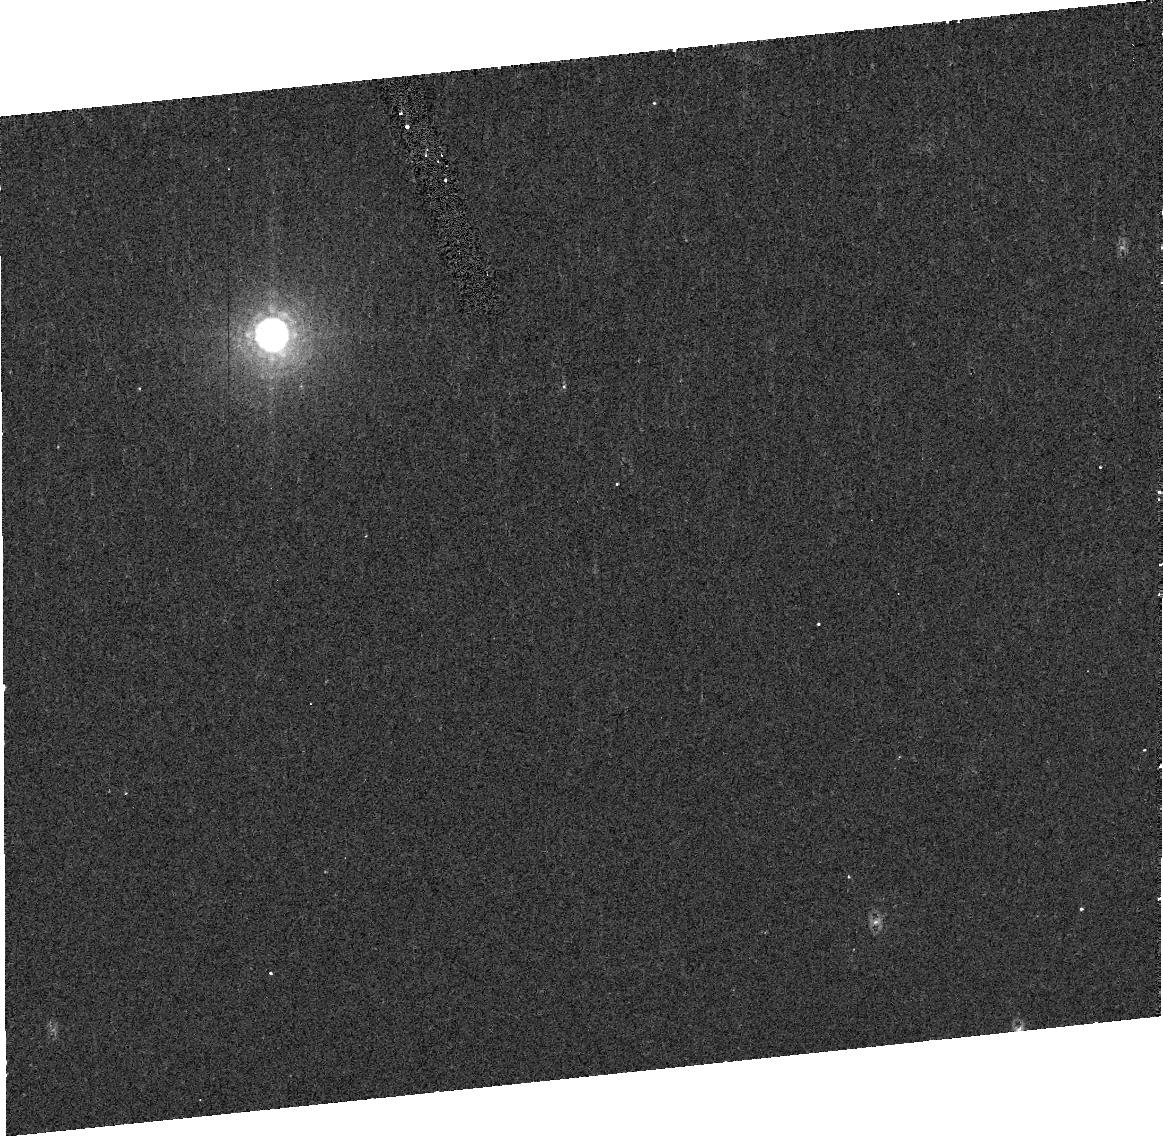
Target: TRITONV1
Instrument: ACS/HRC
Filter: F892N
Exposure: 8 min
Observation ID: j96z01070

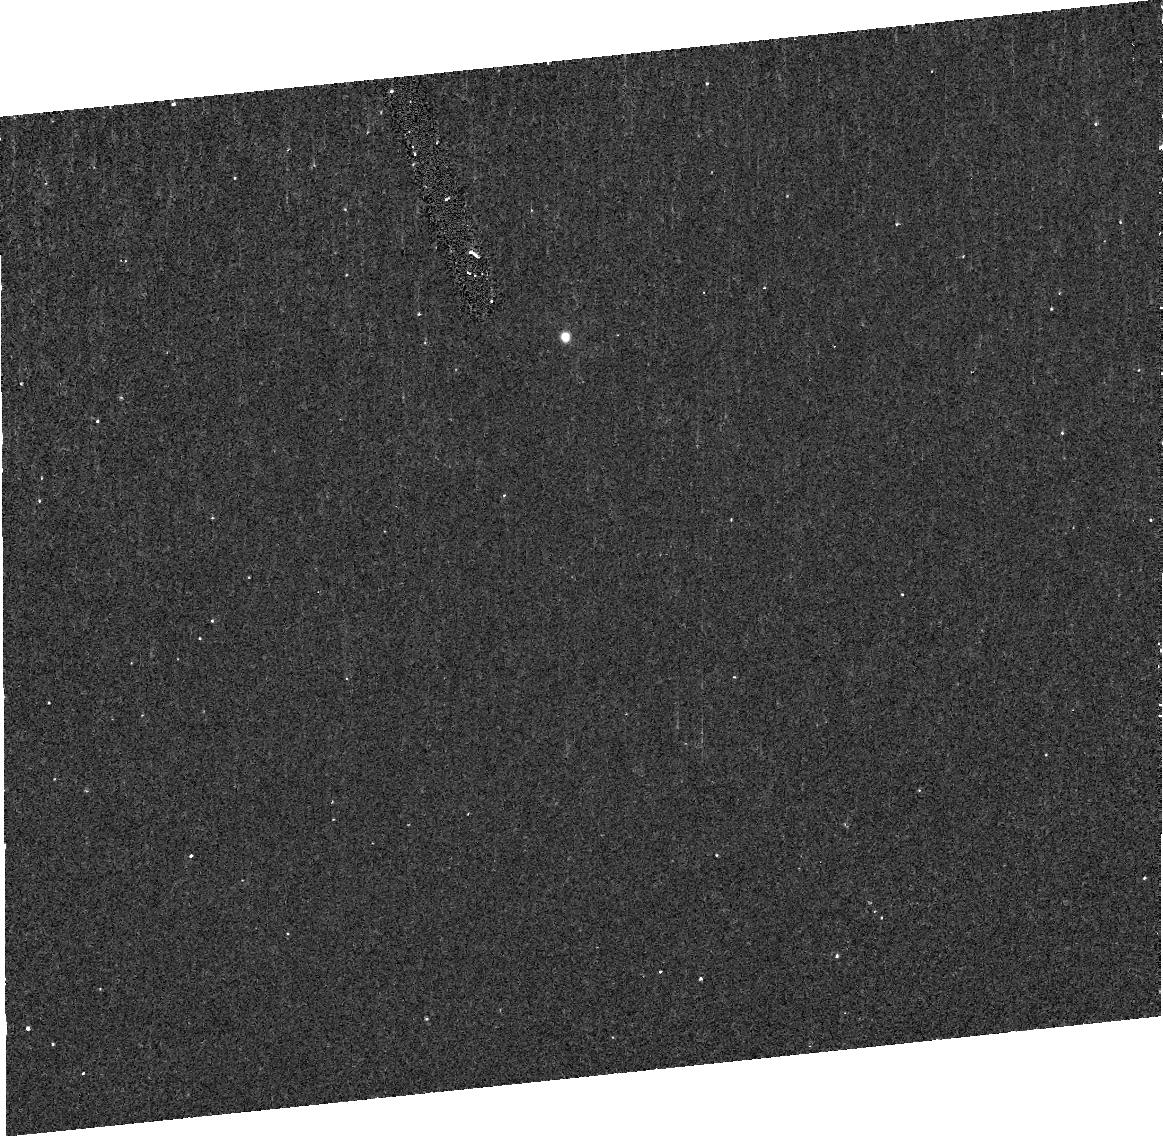
Target: TRITONV6
Instrument: ACS/HRC
Filter: F220W
Exposure: 10 min
Observation ID: j96z06080

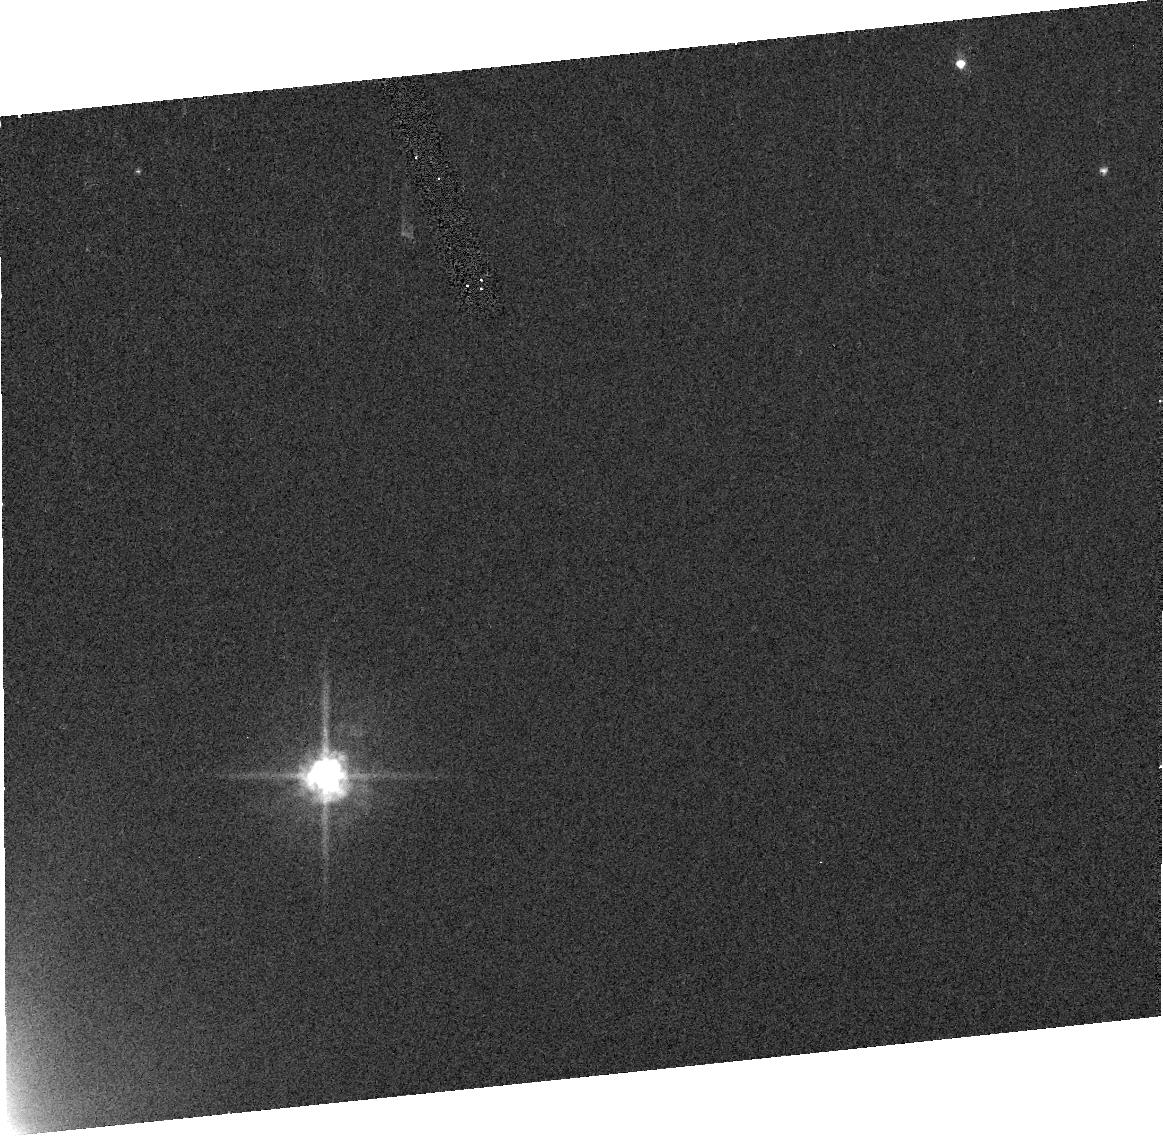
Target: TRITONV2
Instrument: ACS/HRC
Filter: F555W
Exposure: 1 min
Observation ID: j96z02010

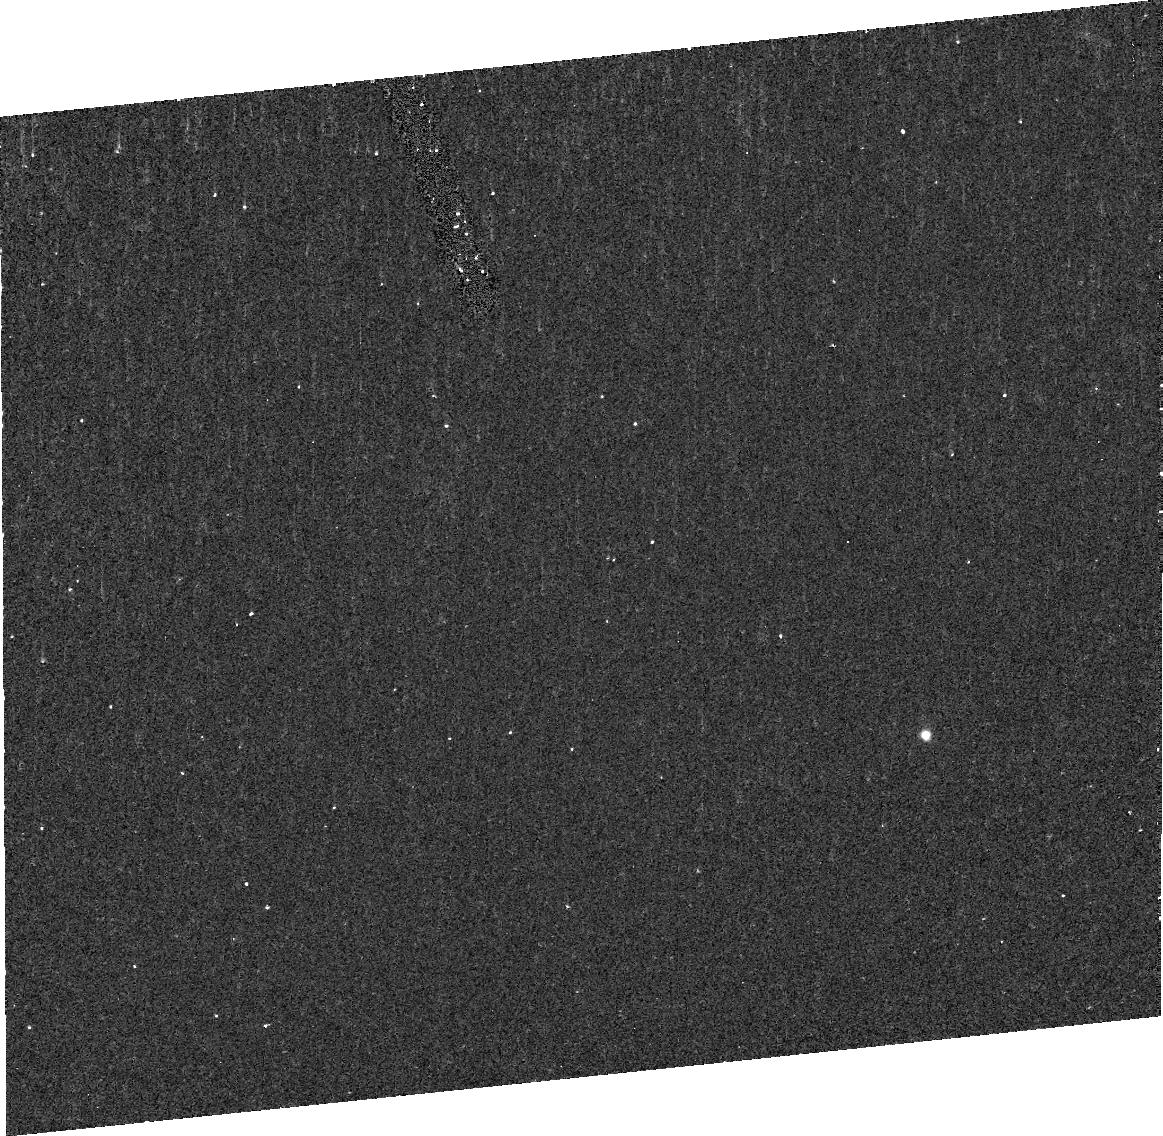
Target: TRITONV4
Instrument: ACS/HRC
Filter: F220W
Exposure: 10 min
Observation ID: j96z04080

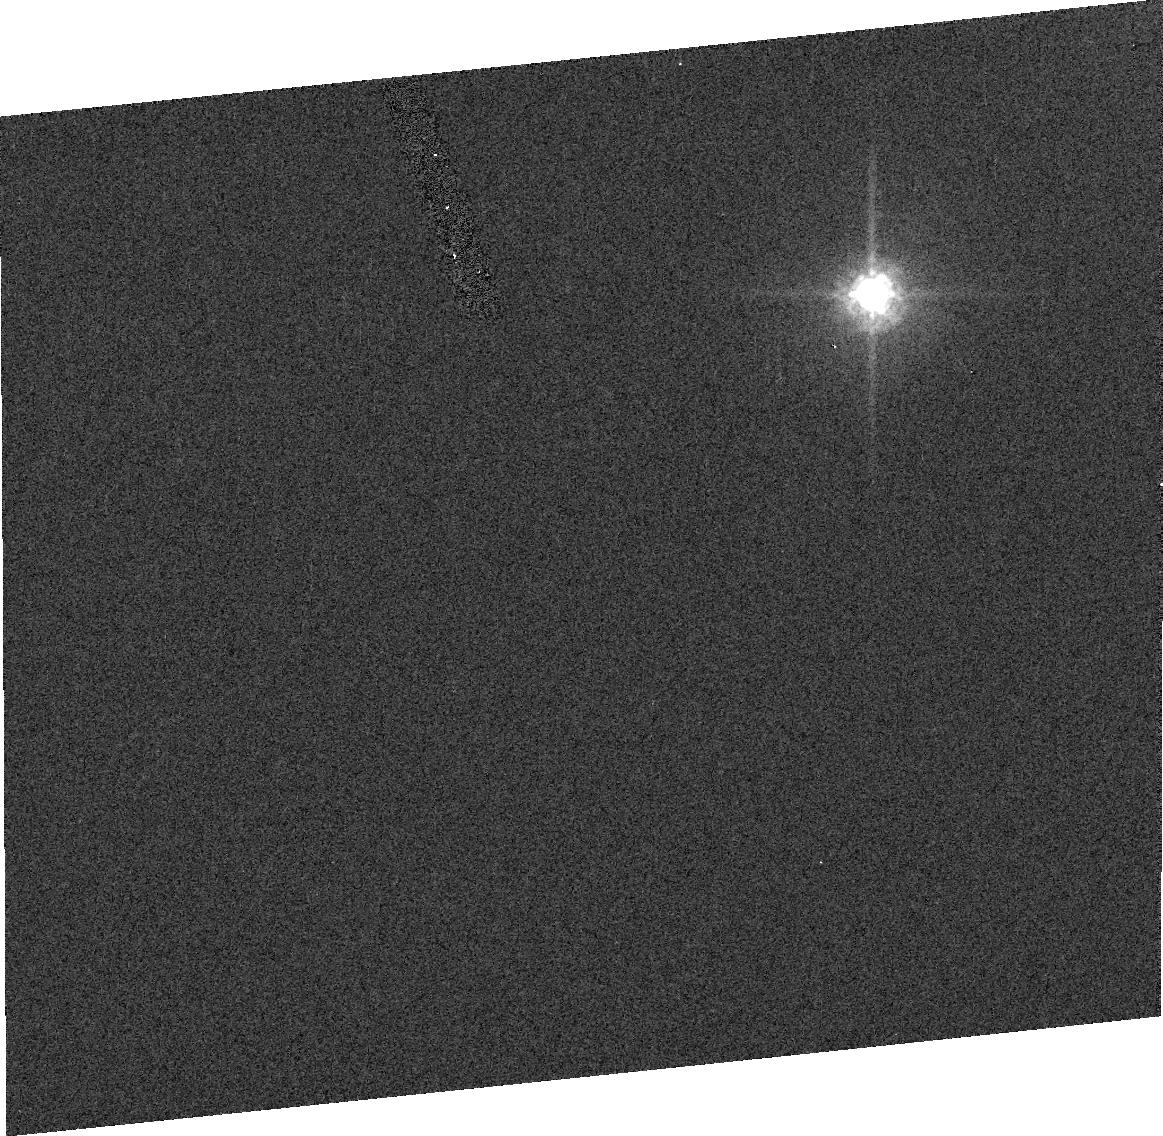
Target: TRITONV5
Instrument: ACS/HRC
Filter: F775W
Exposure: 1 min
Observation ID: j96z05030

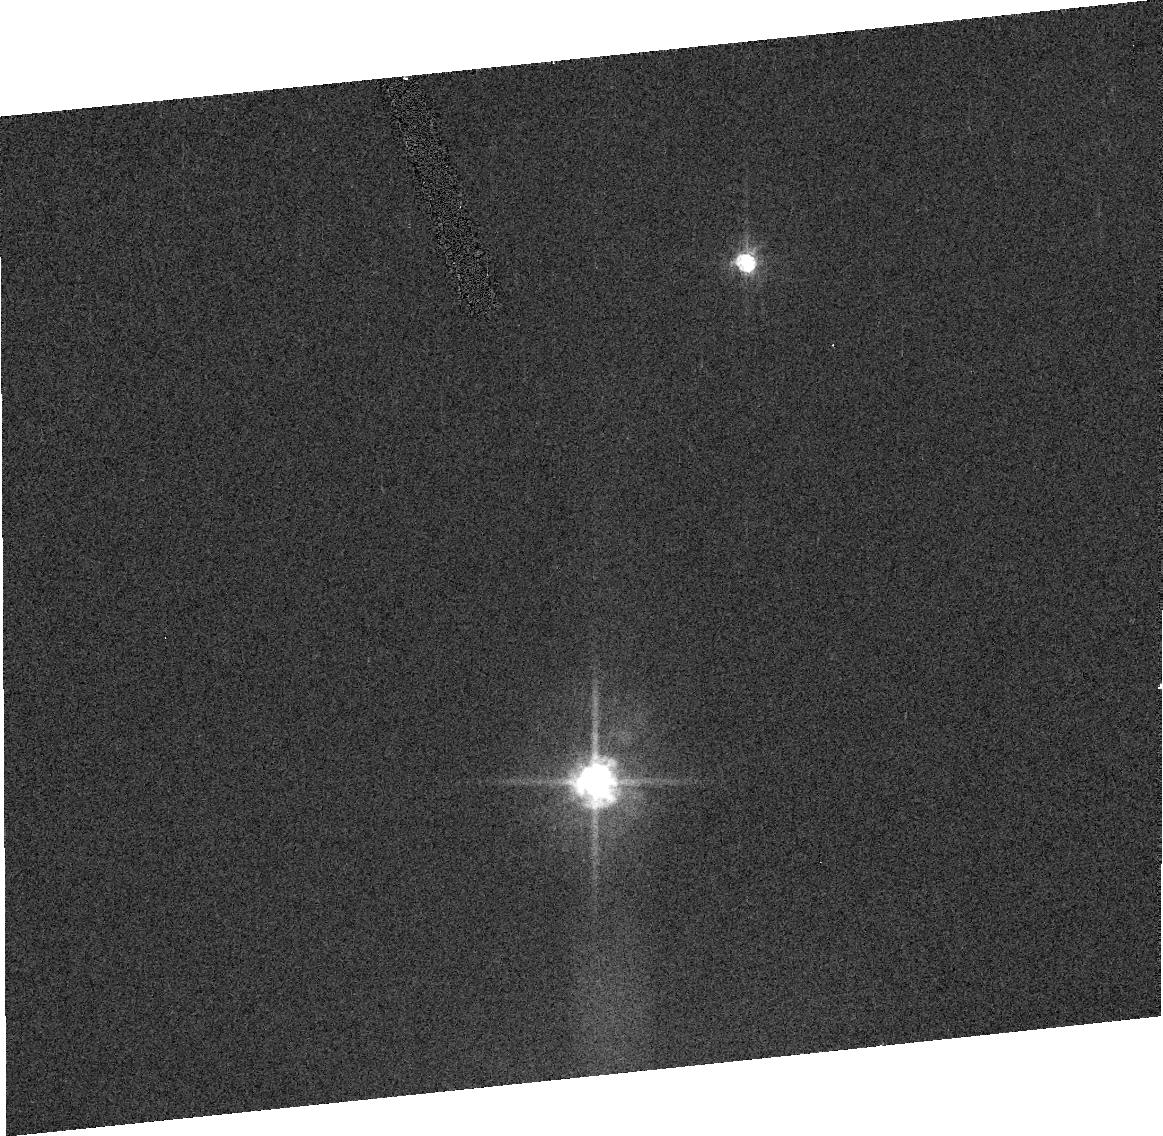
Target: TRITONV3
Instrument: ACS/HRC
Filter: F555W
Exposure: 1 min
Observation ID: j96z03020

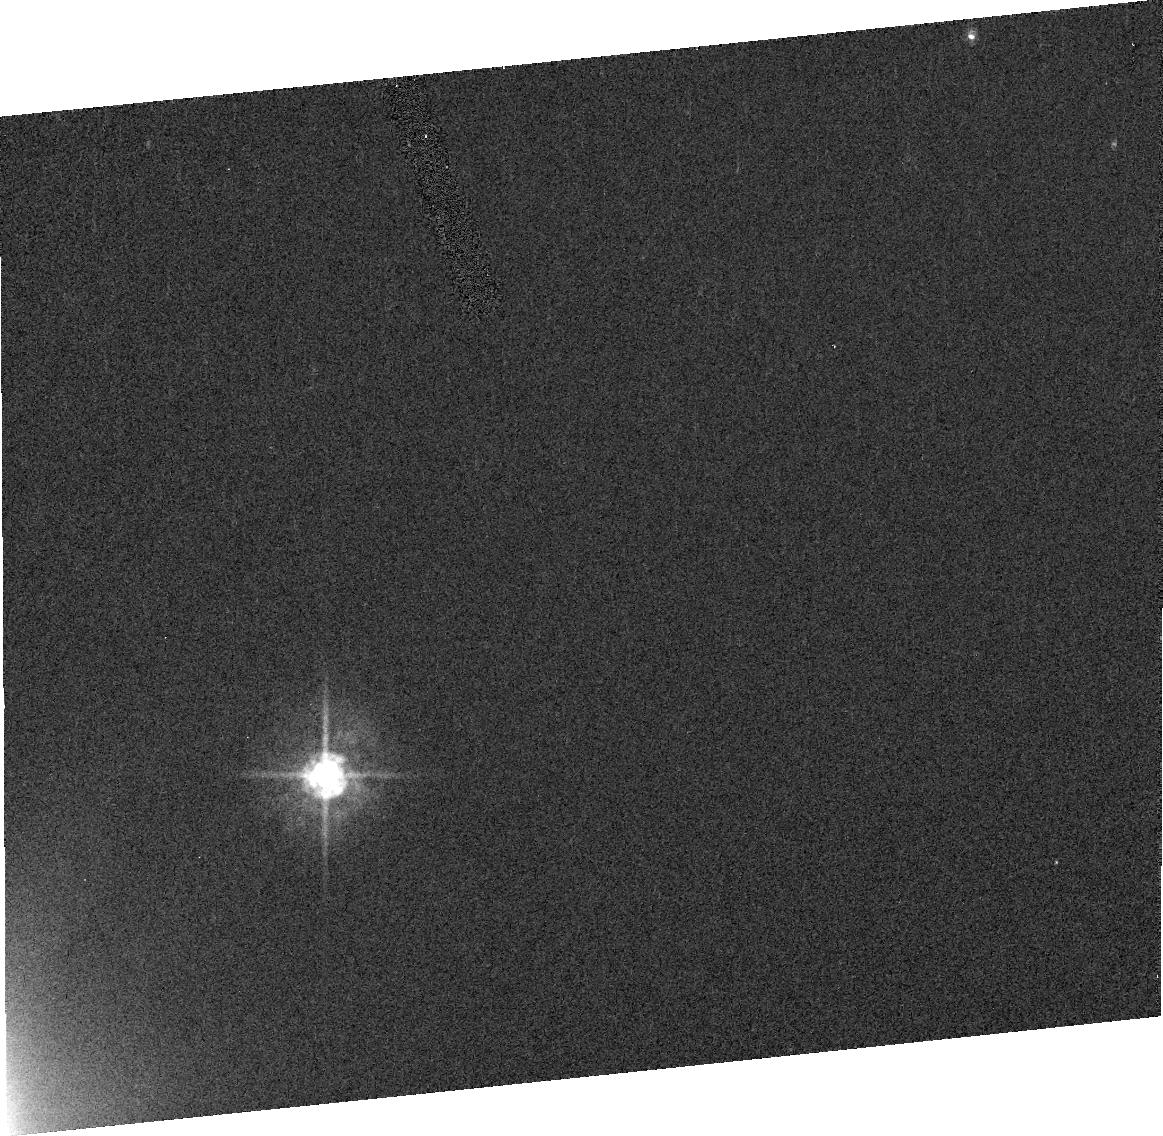
Target: TRITONV2
Instrument: ACS/HRC
Filter: F435W
Exposure: 2 min
Observation ID: j96z02060

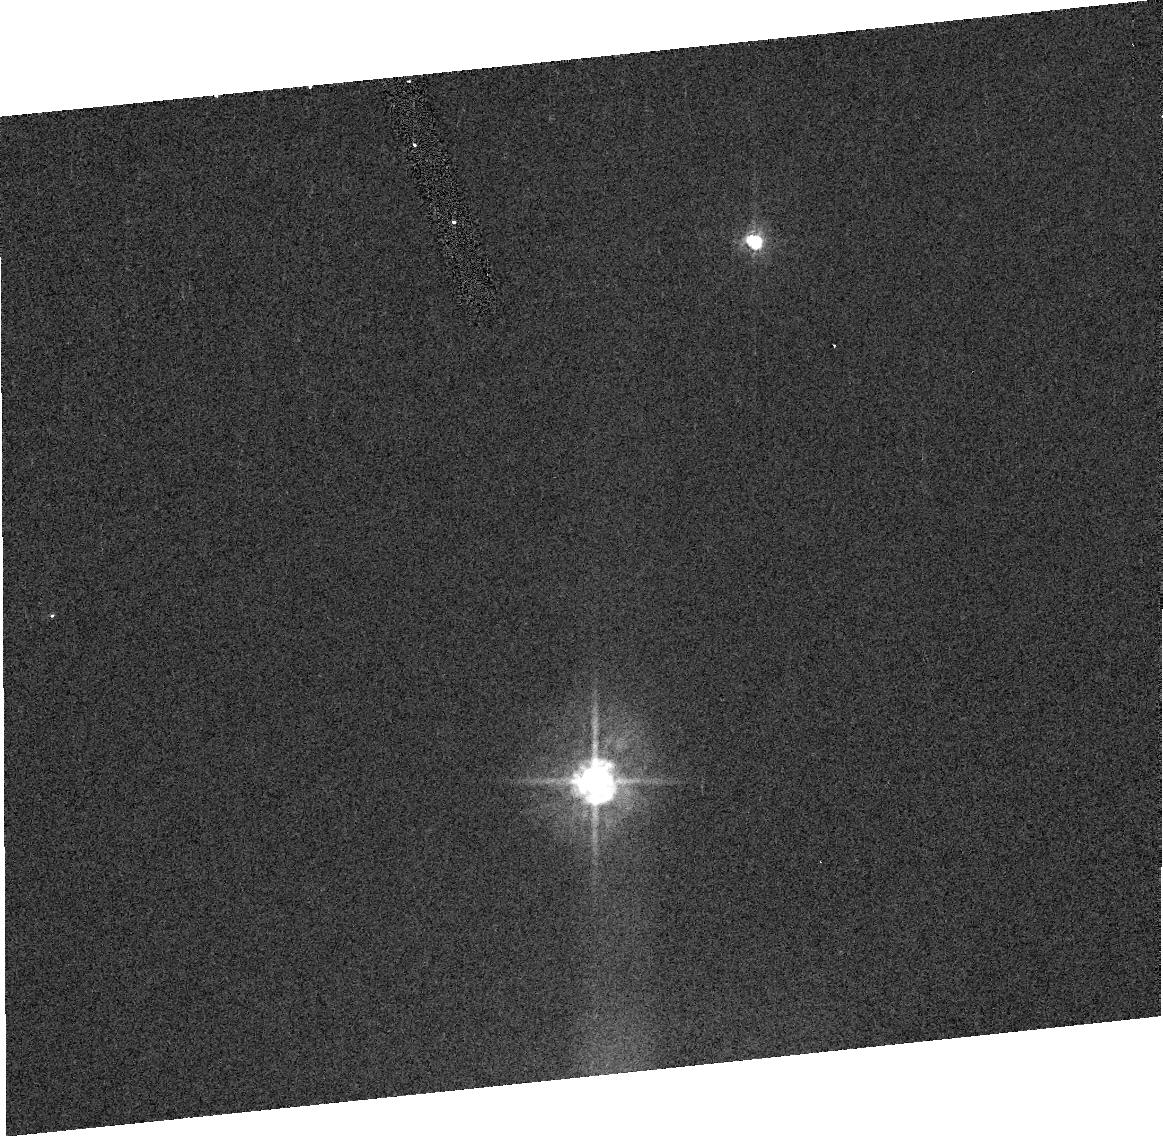
Target: TRITONV3
Instrument: ACS/HRC
Filter: F435W
Exposure: 2 min
Observation ID: j96z03050

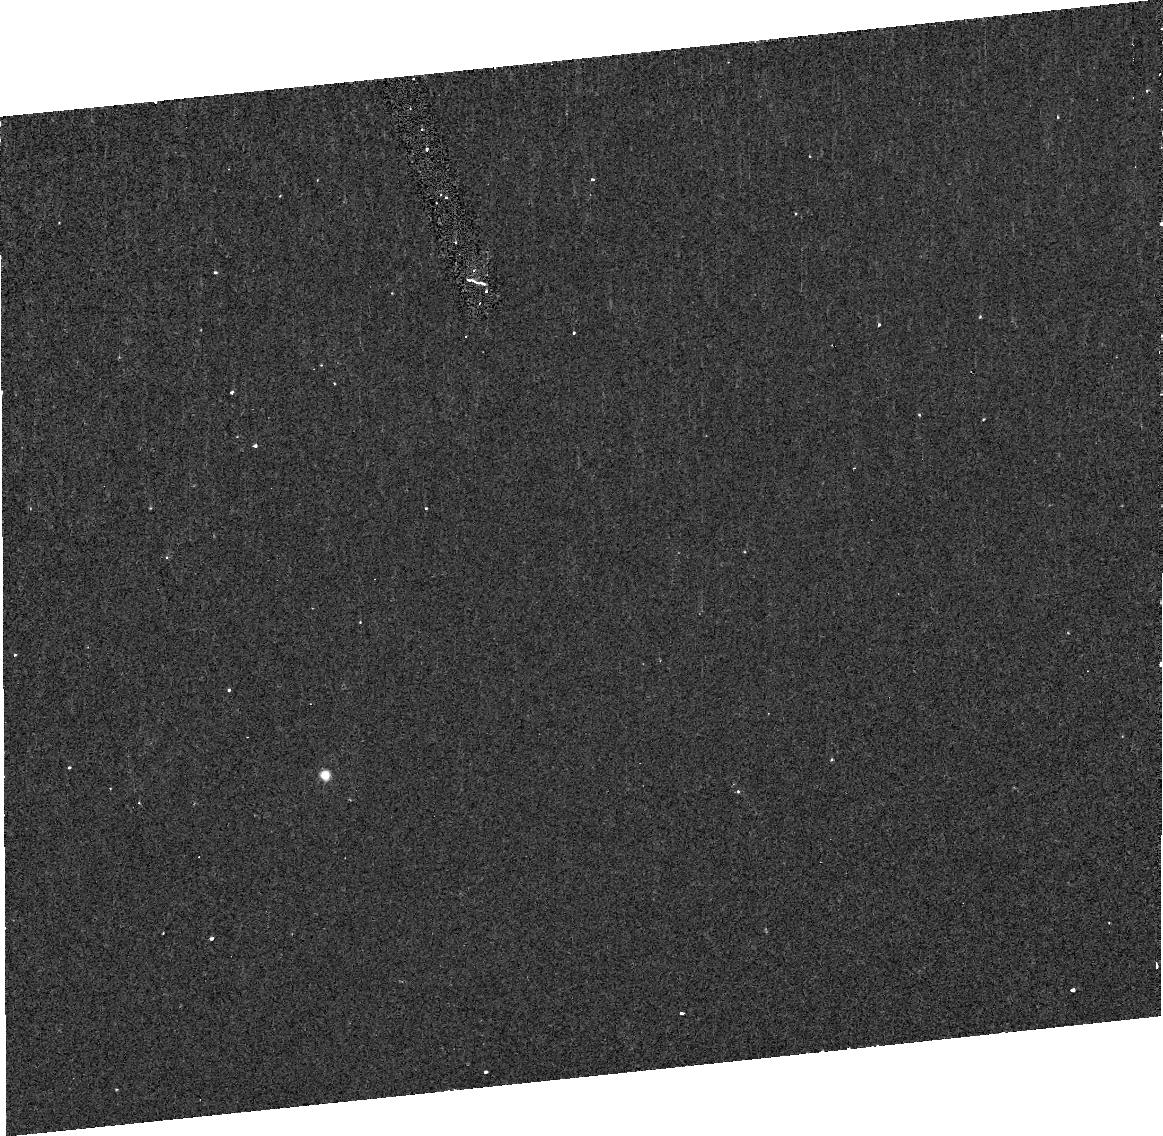
Target: TRITONV2
Instrument: ACS/HRC
Filter: F220W
Exposure: 10 min
Observation ID: j96z02080

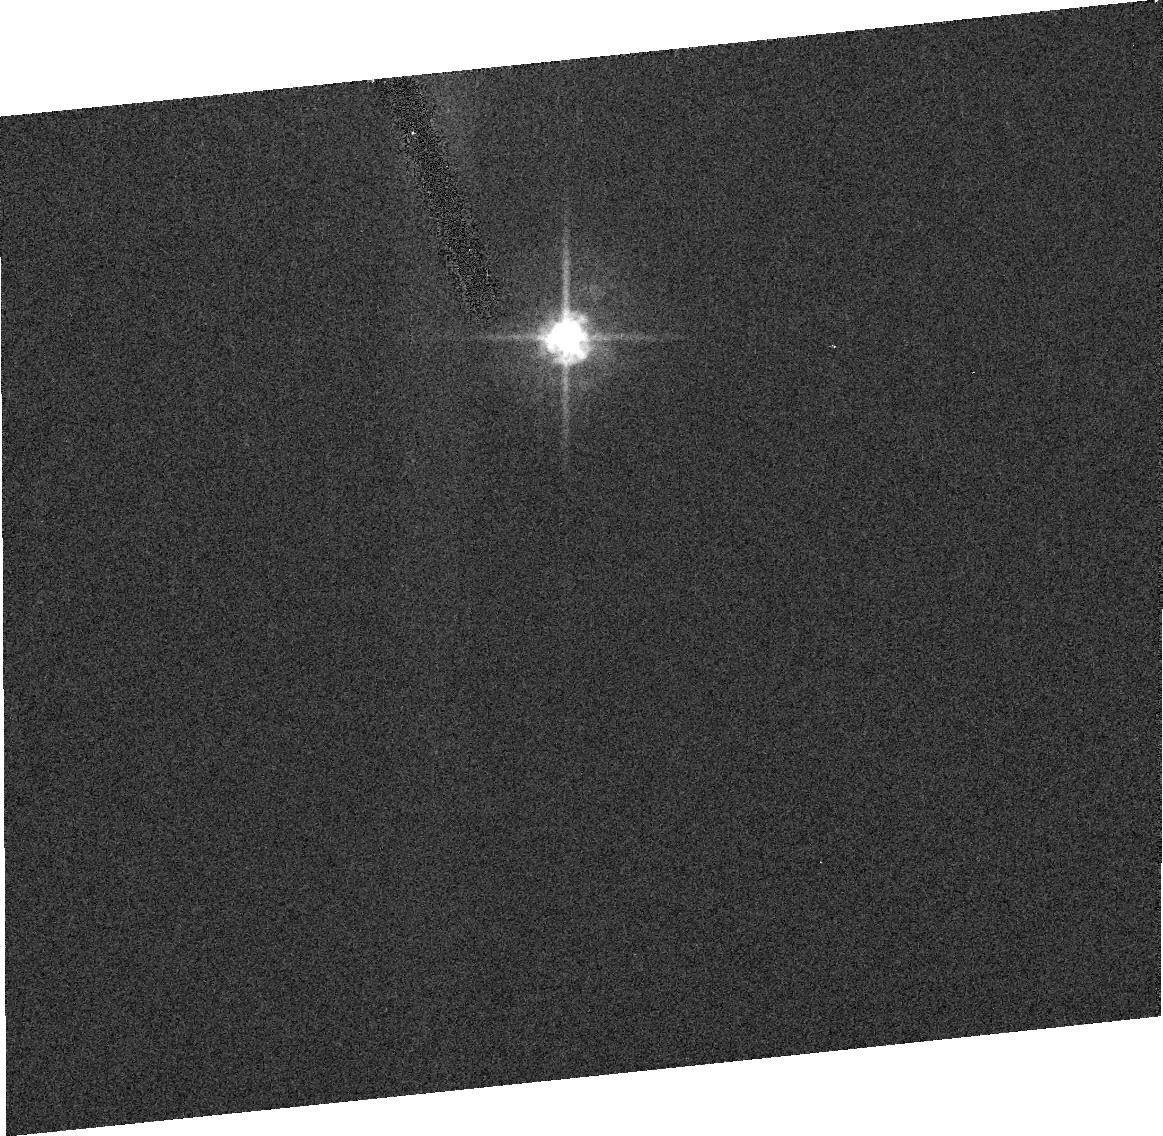
Target: TRITONV6
Instrument: ACS/HRC
Filter: F555W
Exposure: 1 min
Observation ID: j96z06010

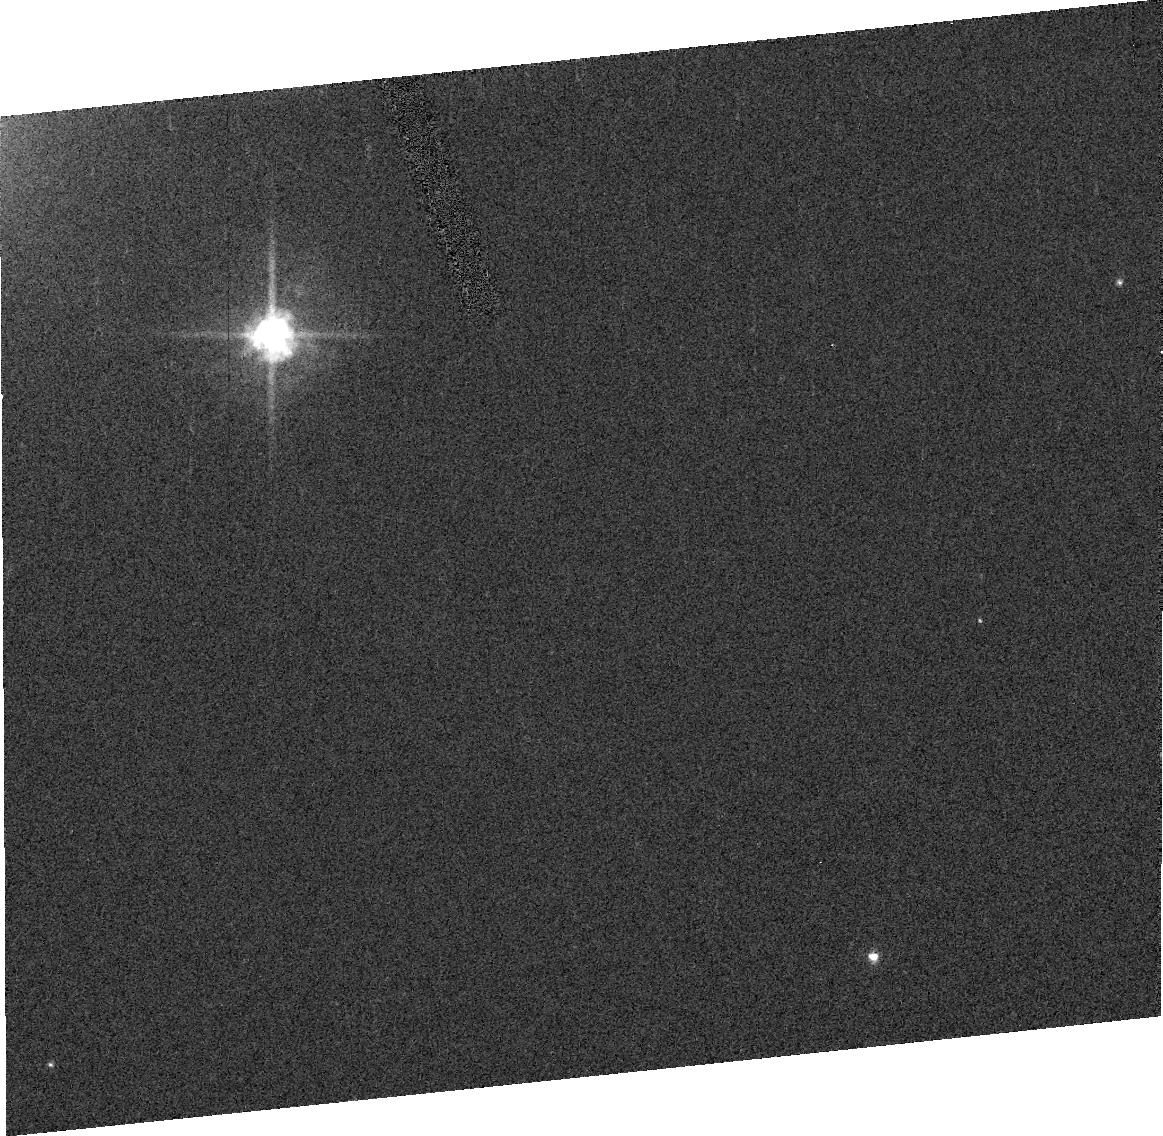
Target: TRITONV1
Instrument: ACS/HRC
Filter: F555W
Exposure: 1 min
Observation ID: j96z01020

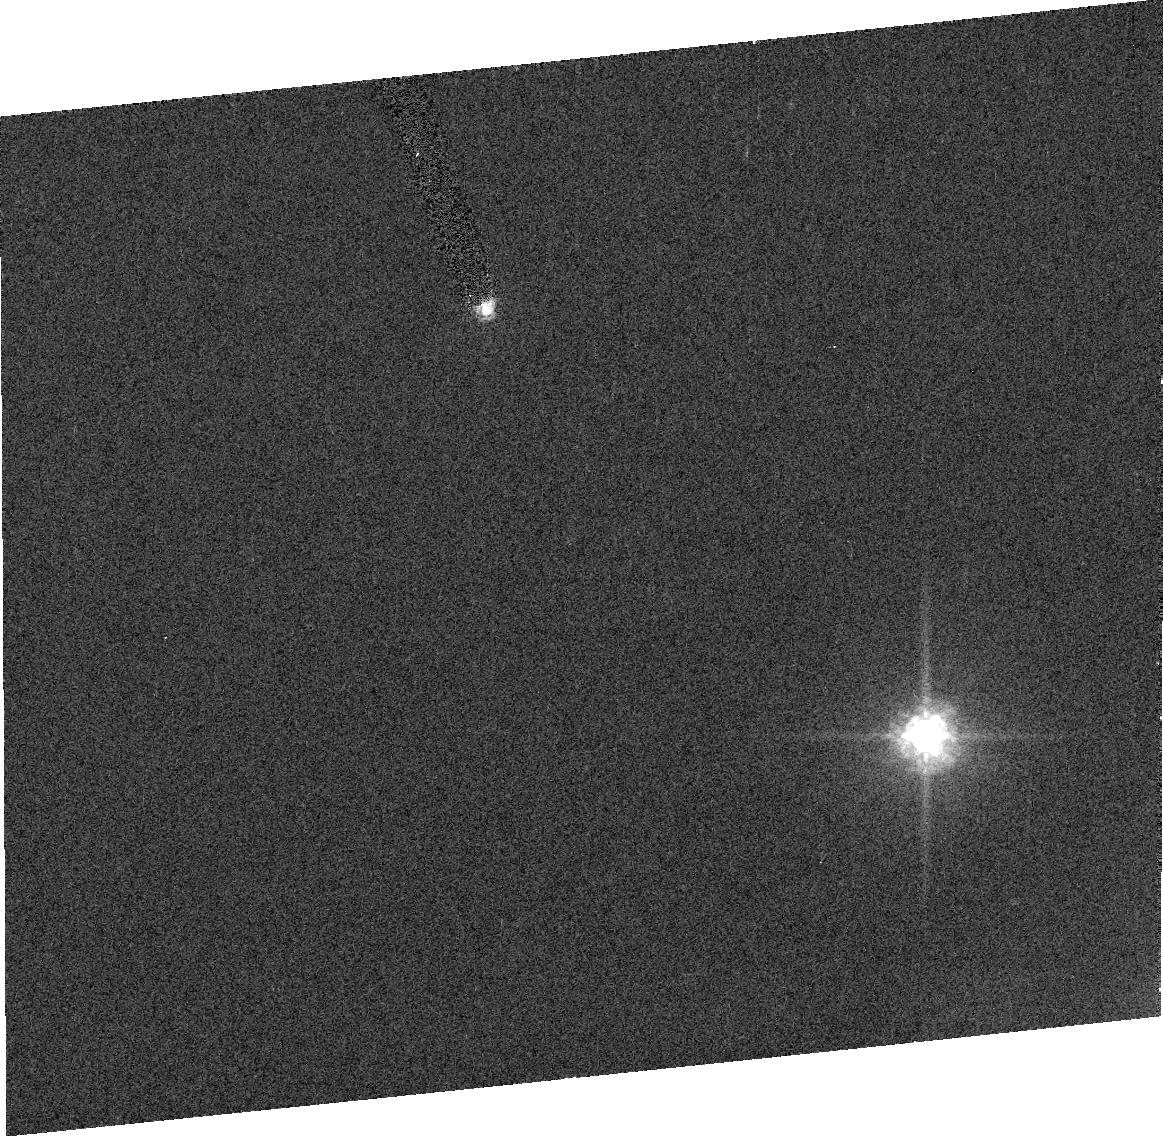
Target: TRITONV4
Instrument: ACS/HRC
Filter: F775W
Exposure: 1 min
Observation ID: j96z04030

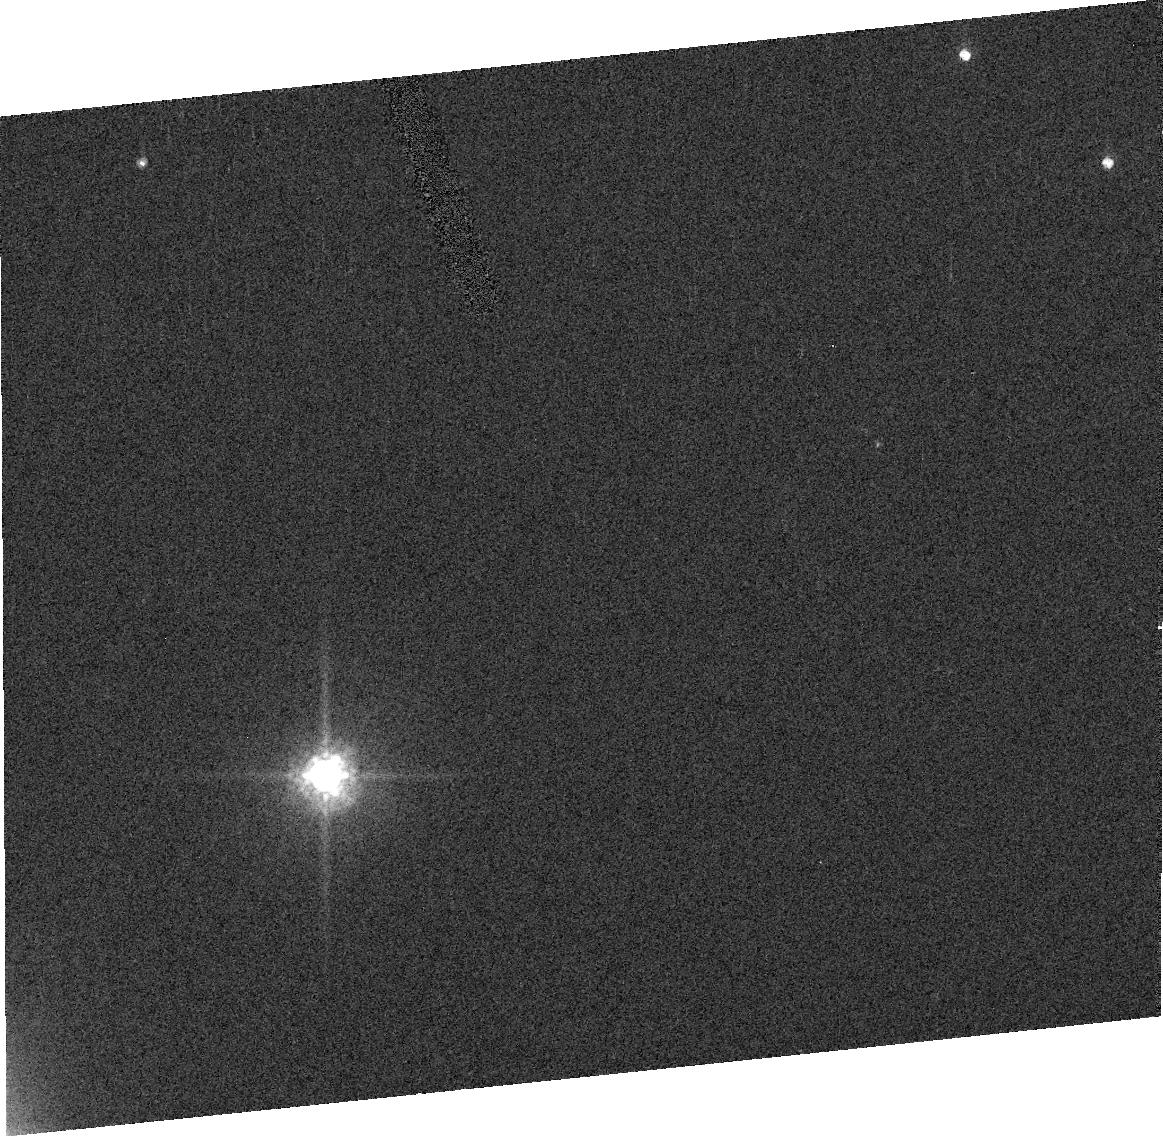
Target: TRITONV2
Instrument: ACS/HRC
Filter: F775W
Exposure: 1 min
Observation ID: j96z02030

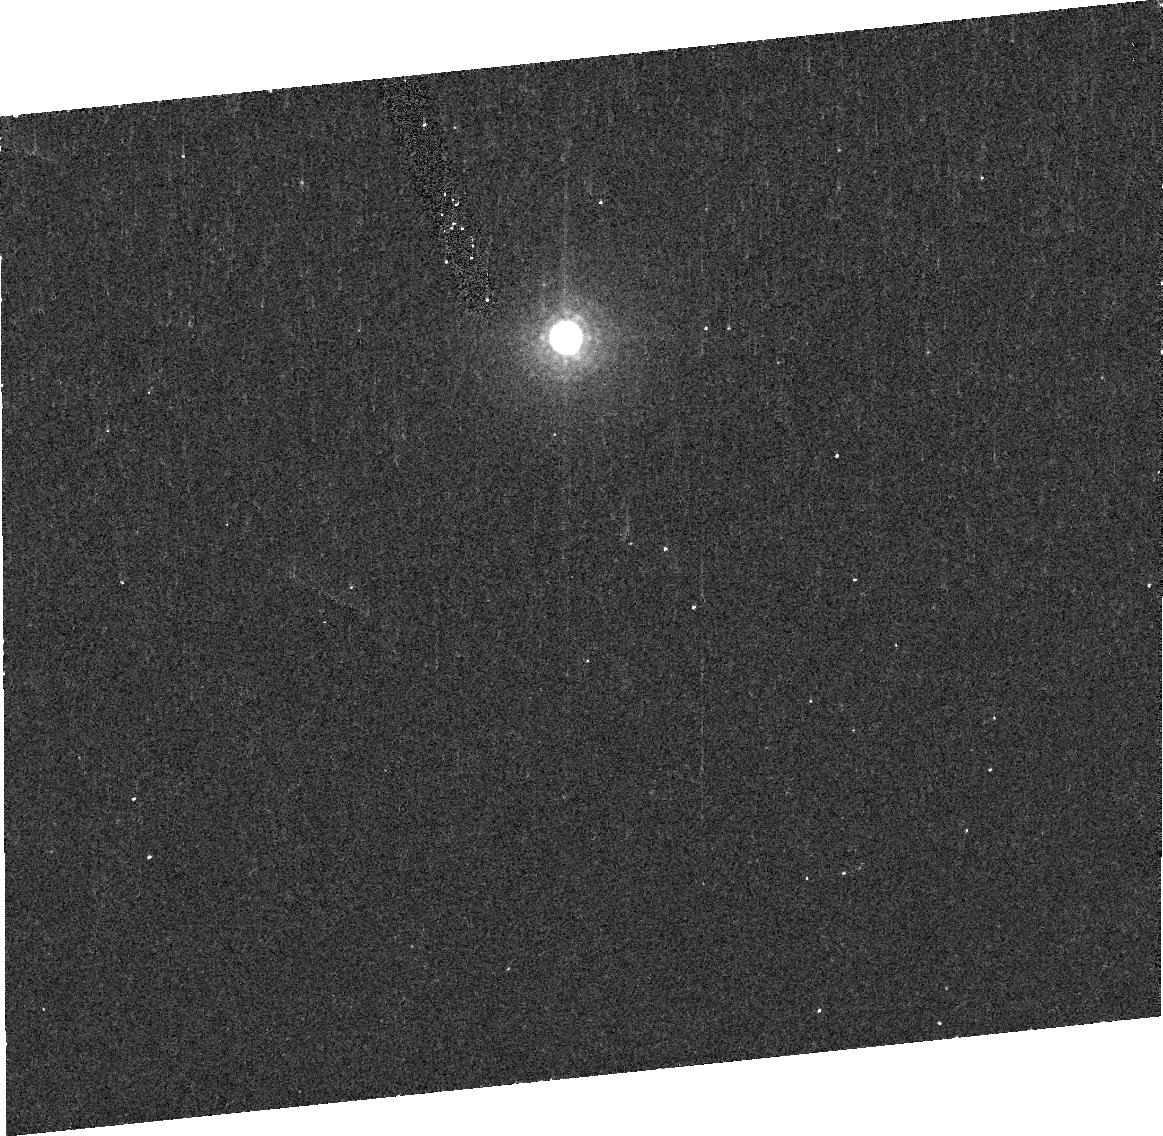
Target: TRITONV6
Instrument: ACS/HRC
Filter: F892N
Exposure: 8 min
Observation ID: j96z06070

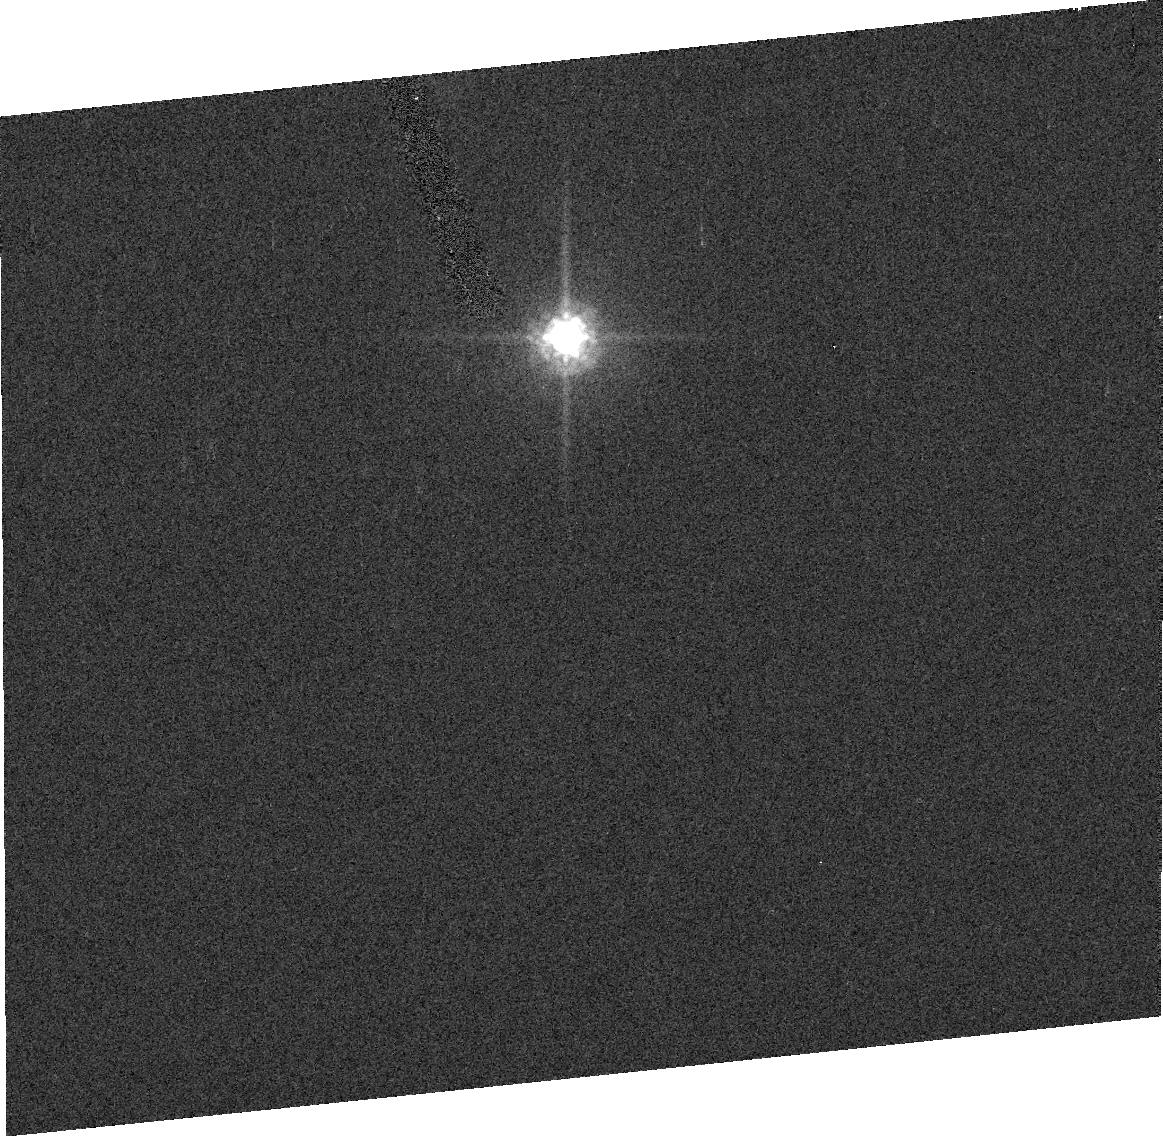
Target: TRITONV6
Instrument: ACS/HRC
Filter: F775W
Exposure: 1 min
Observation ID: j96z06030

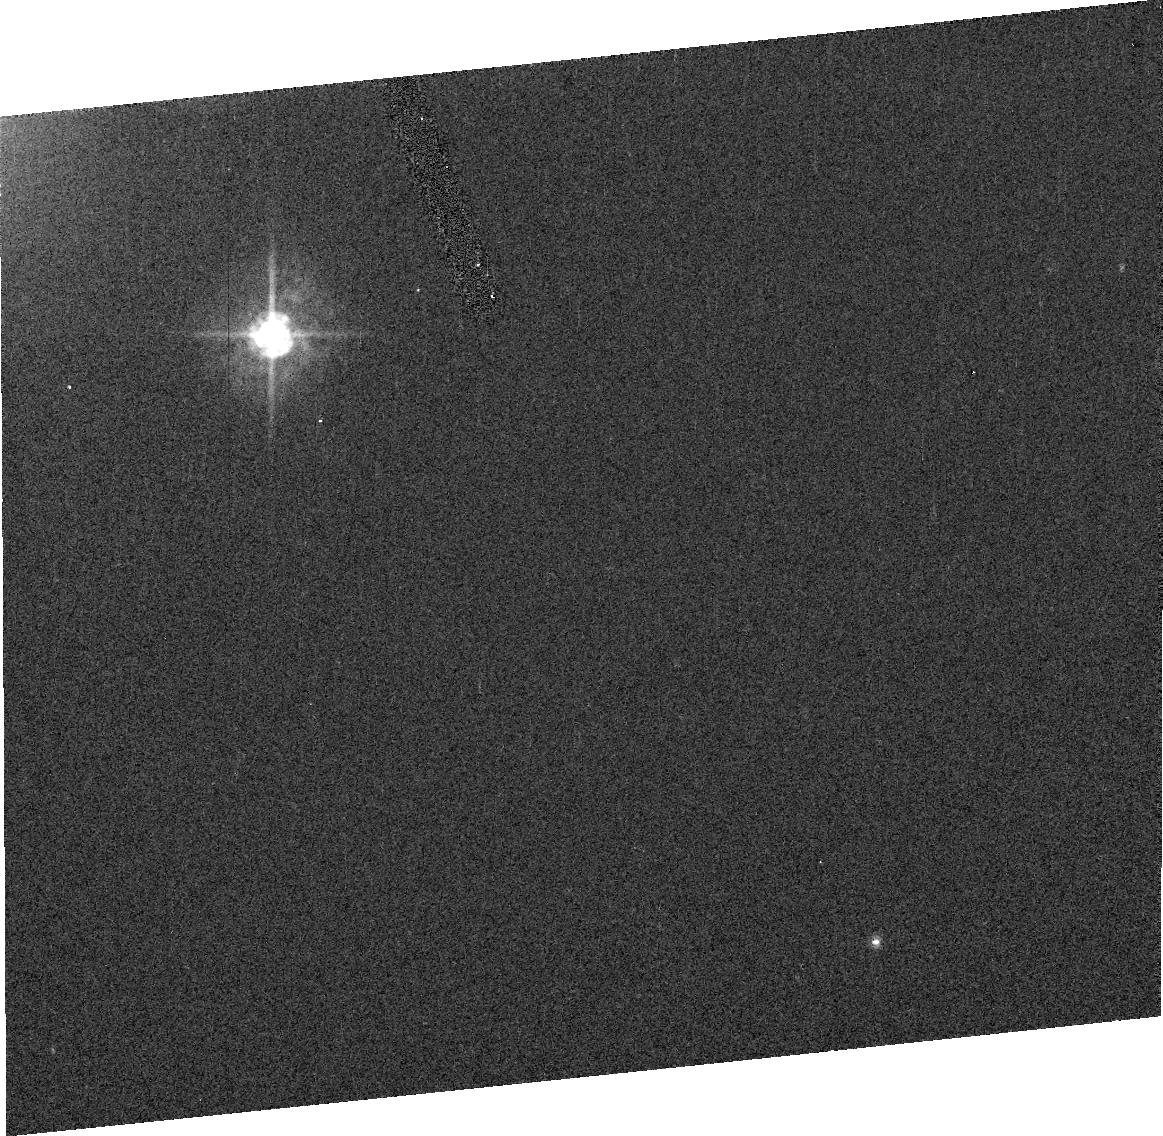
Target: TRITONV1
Instrument: ACS/HRC
Filter: F435W
Exposure: 2 min
Observation ID: j96z01050

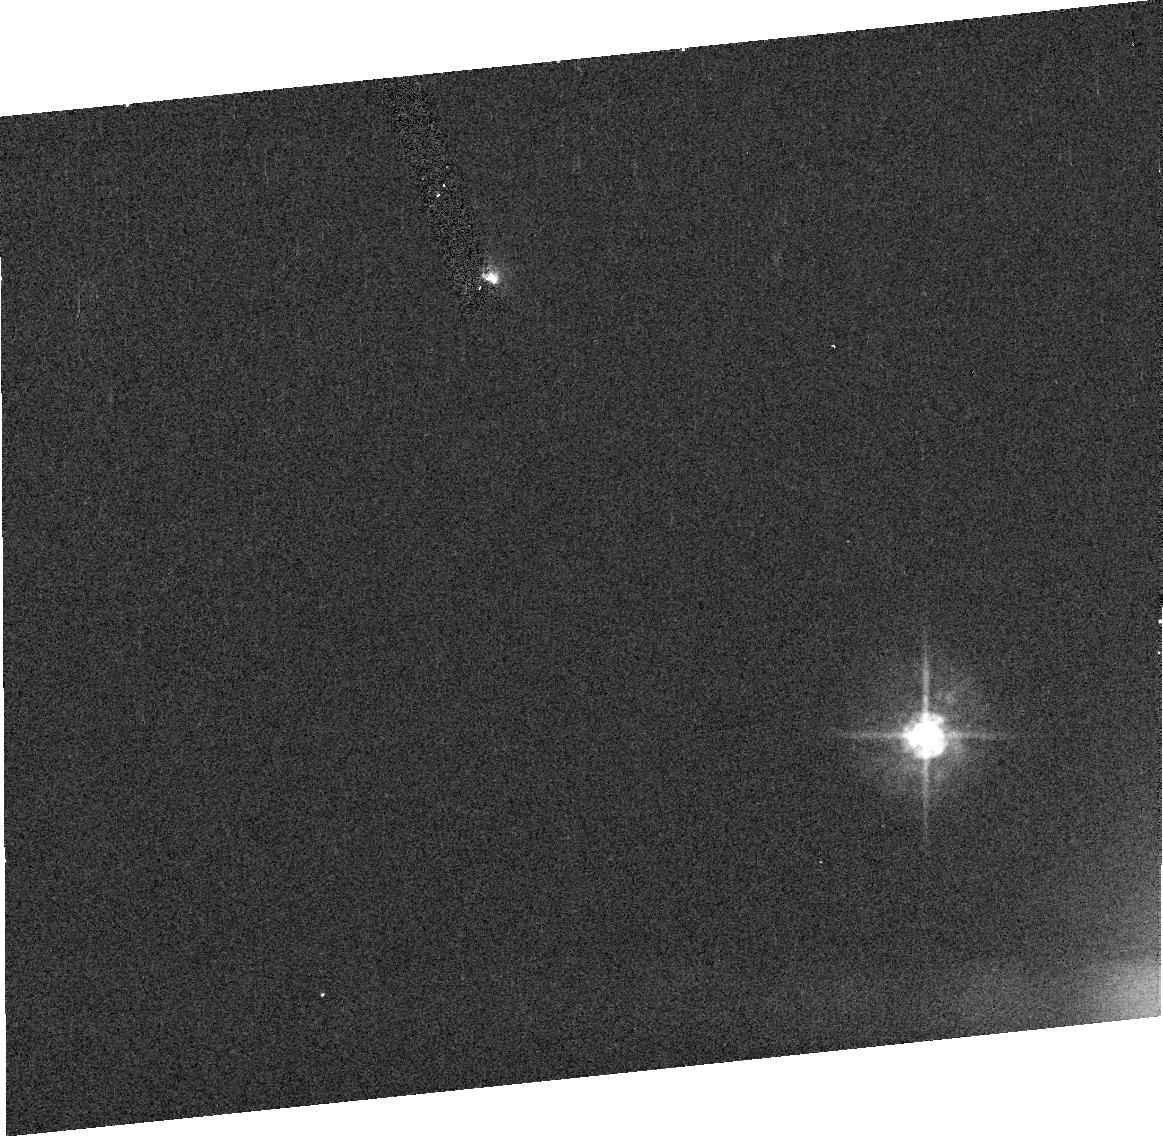
Target: TRITONV4
Instrument: ACS/HRC
Filter: F435W
Exposure: 2 min
Observation ID: j96z04060

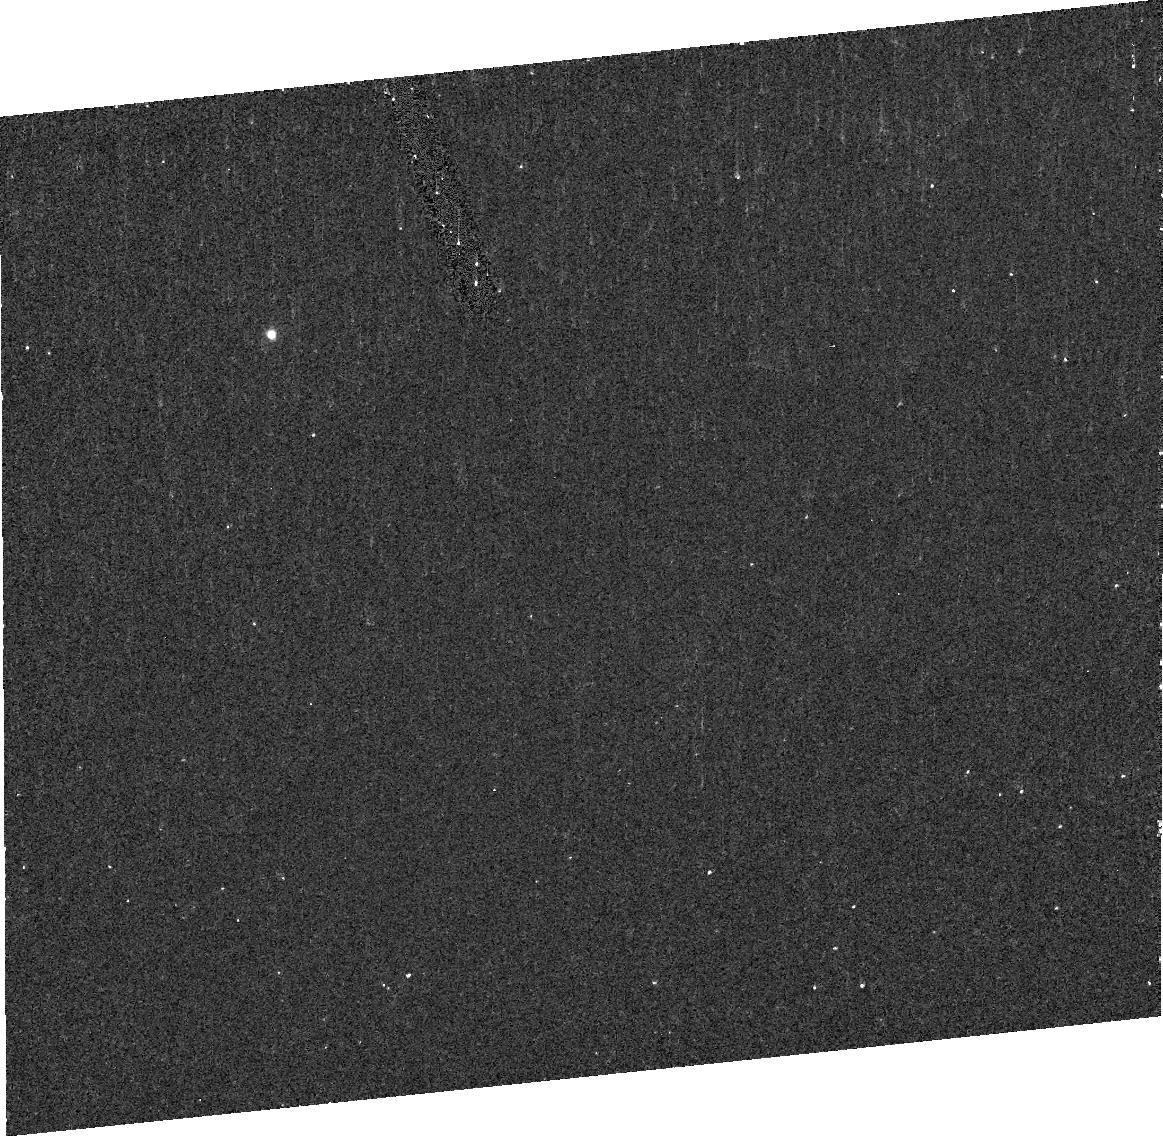
Target: TRITONV1
Instrument: ACS/HRC
Filter: F220W
Exposure: 10 min
Observation ID: j96z01080

Resolving Changes on Tritons Surface: Imaging over Tritons full longitudinal range. (PI: Bauer, James M)

We have found, from ground-based photometry, evidence of possible seasonal surface changes on Triton which may be brought about by geophysical activity and which have transpired since as recently as 1995. We propose to confirm and characterize these changes using the HST ACS instrument to image Triton at UV, B, V, I and Methane-band wavelengths over as much of its surface as visible from near Earth. By so doing, we will determine the resurfacing rates and set model constraints on activity and surface temperature as well as composition. Such constraints have profound implications for our understanding of Triton's evolution as well as the history of other outer solar system bodies, including outer solar system satellites which may undergo similar geophysical processes or have similar composition.